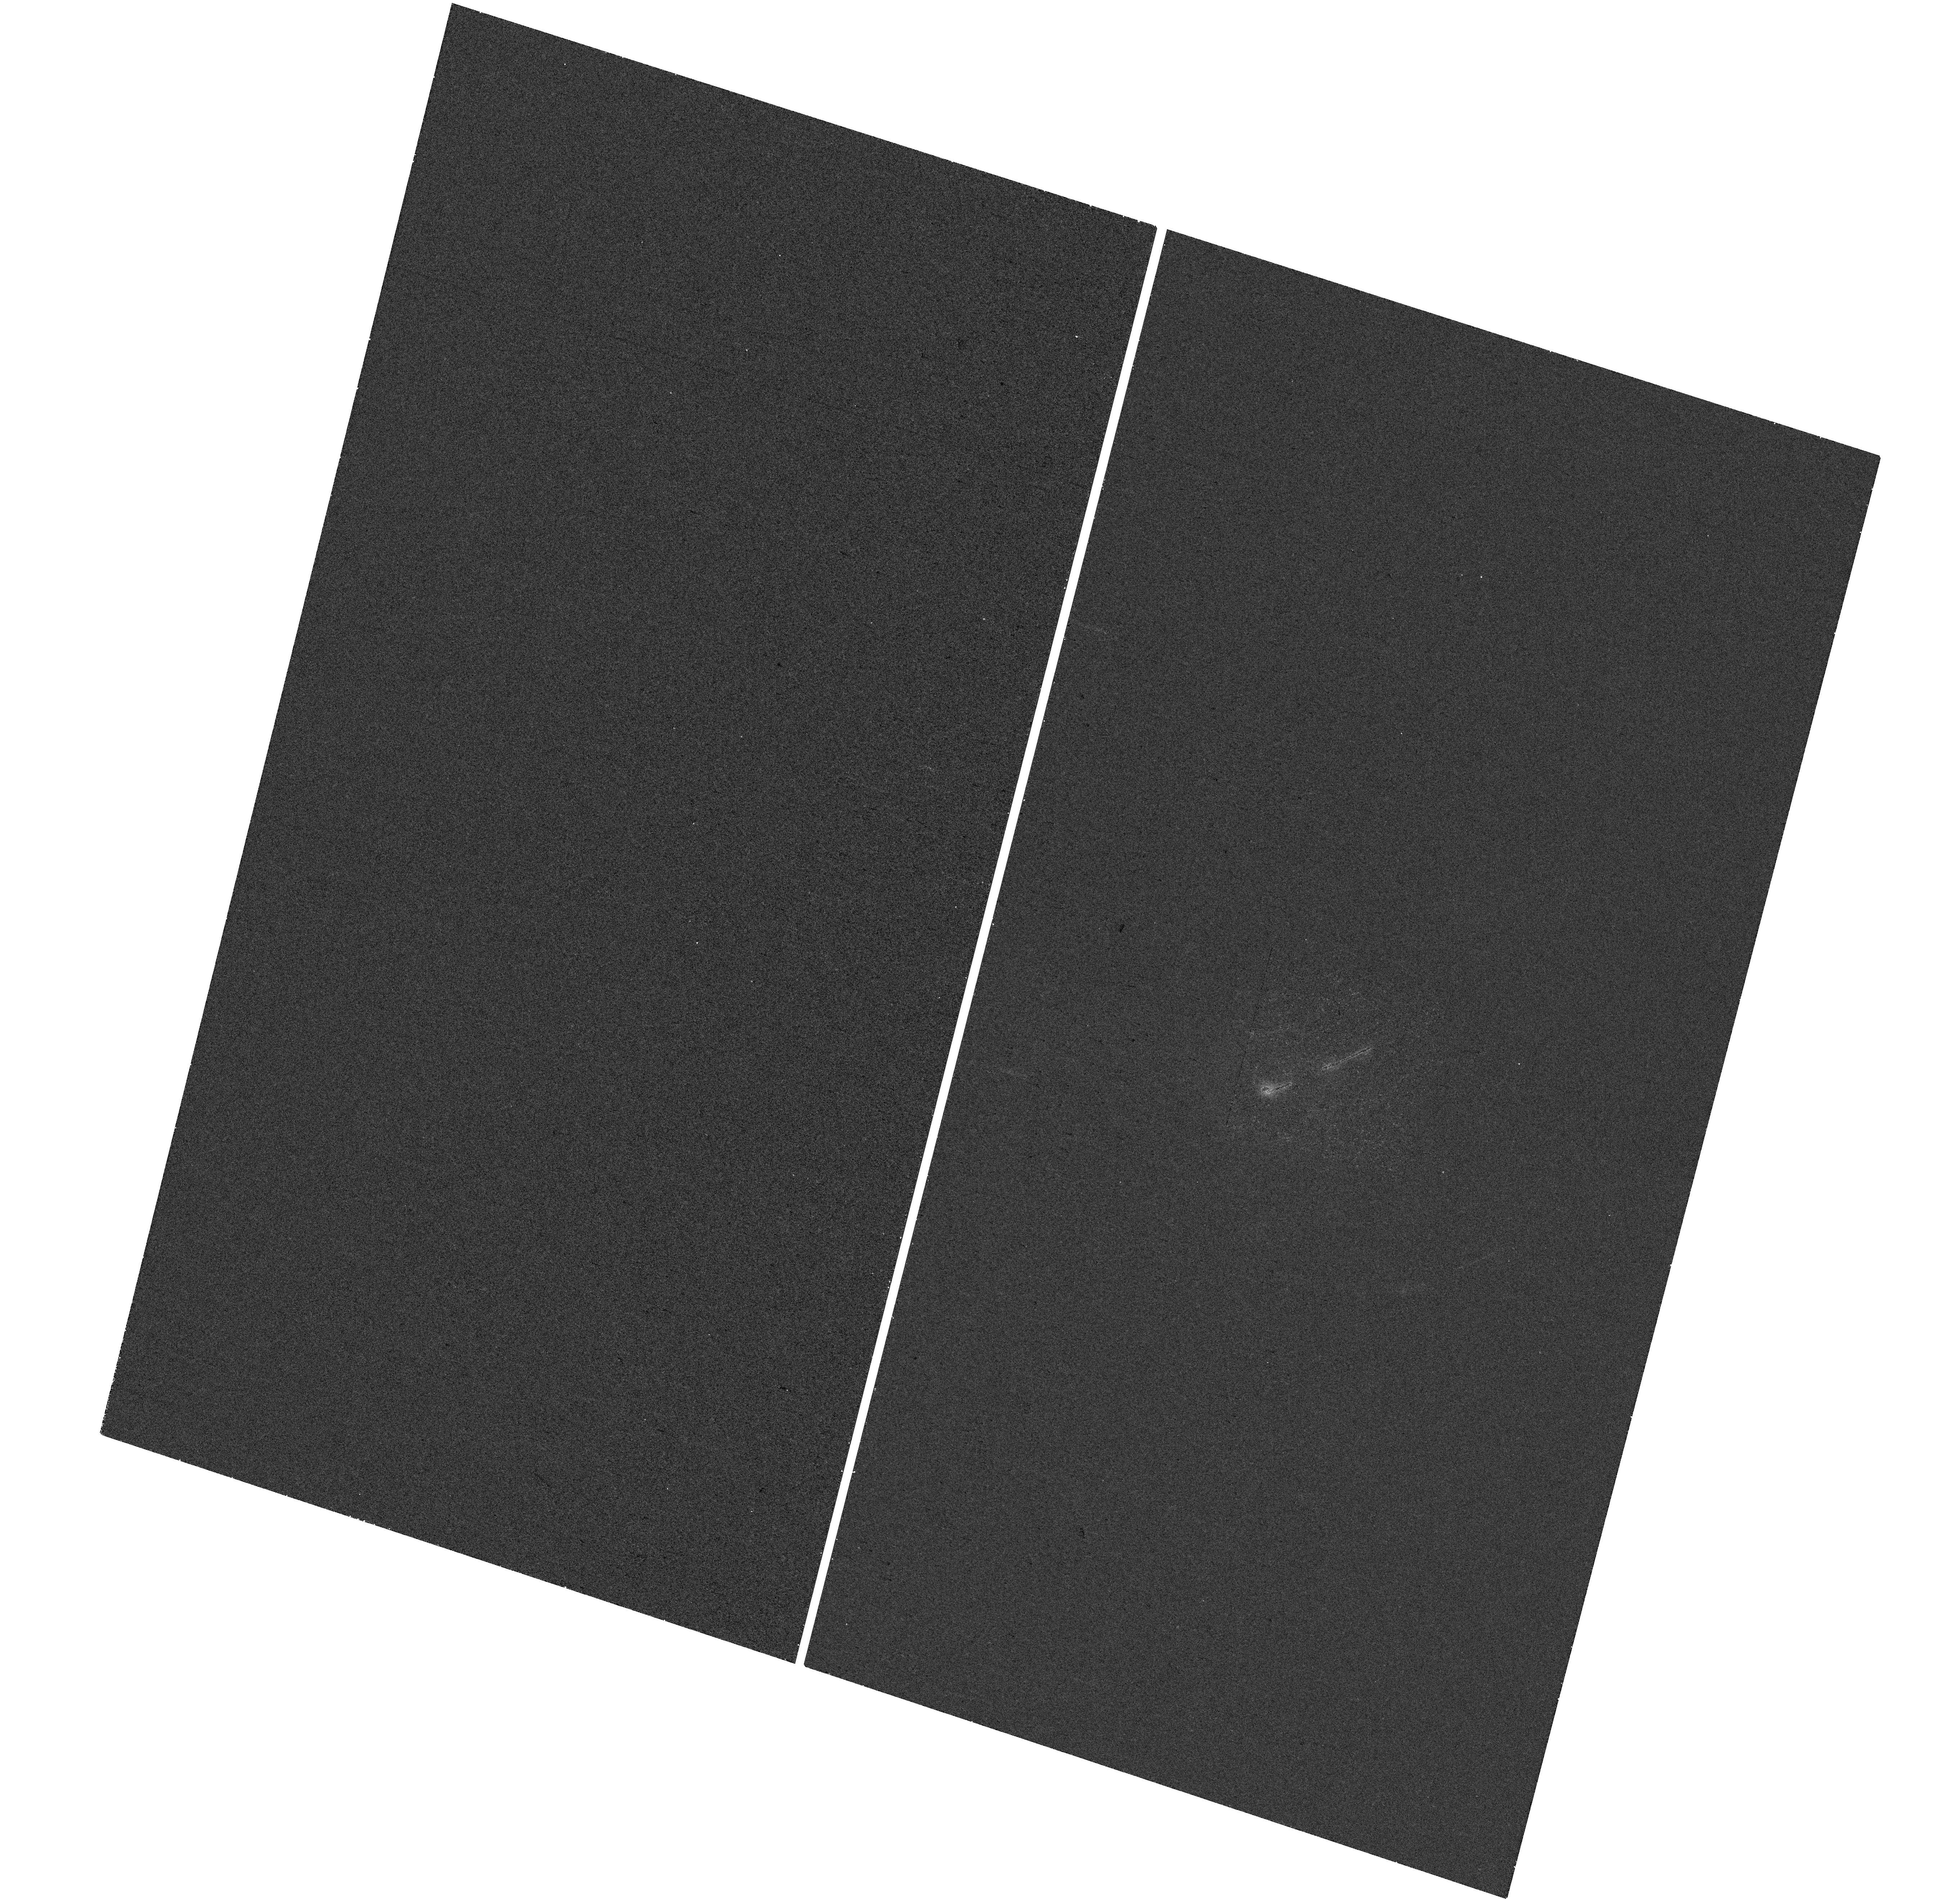
Target: ESO424-12
Instrument: WFC3/UVIS
Filter: F225W
Exposure: 18 min
Observation ID: hst_16241_92_wfc3_uvis_f225w_ieag92

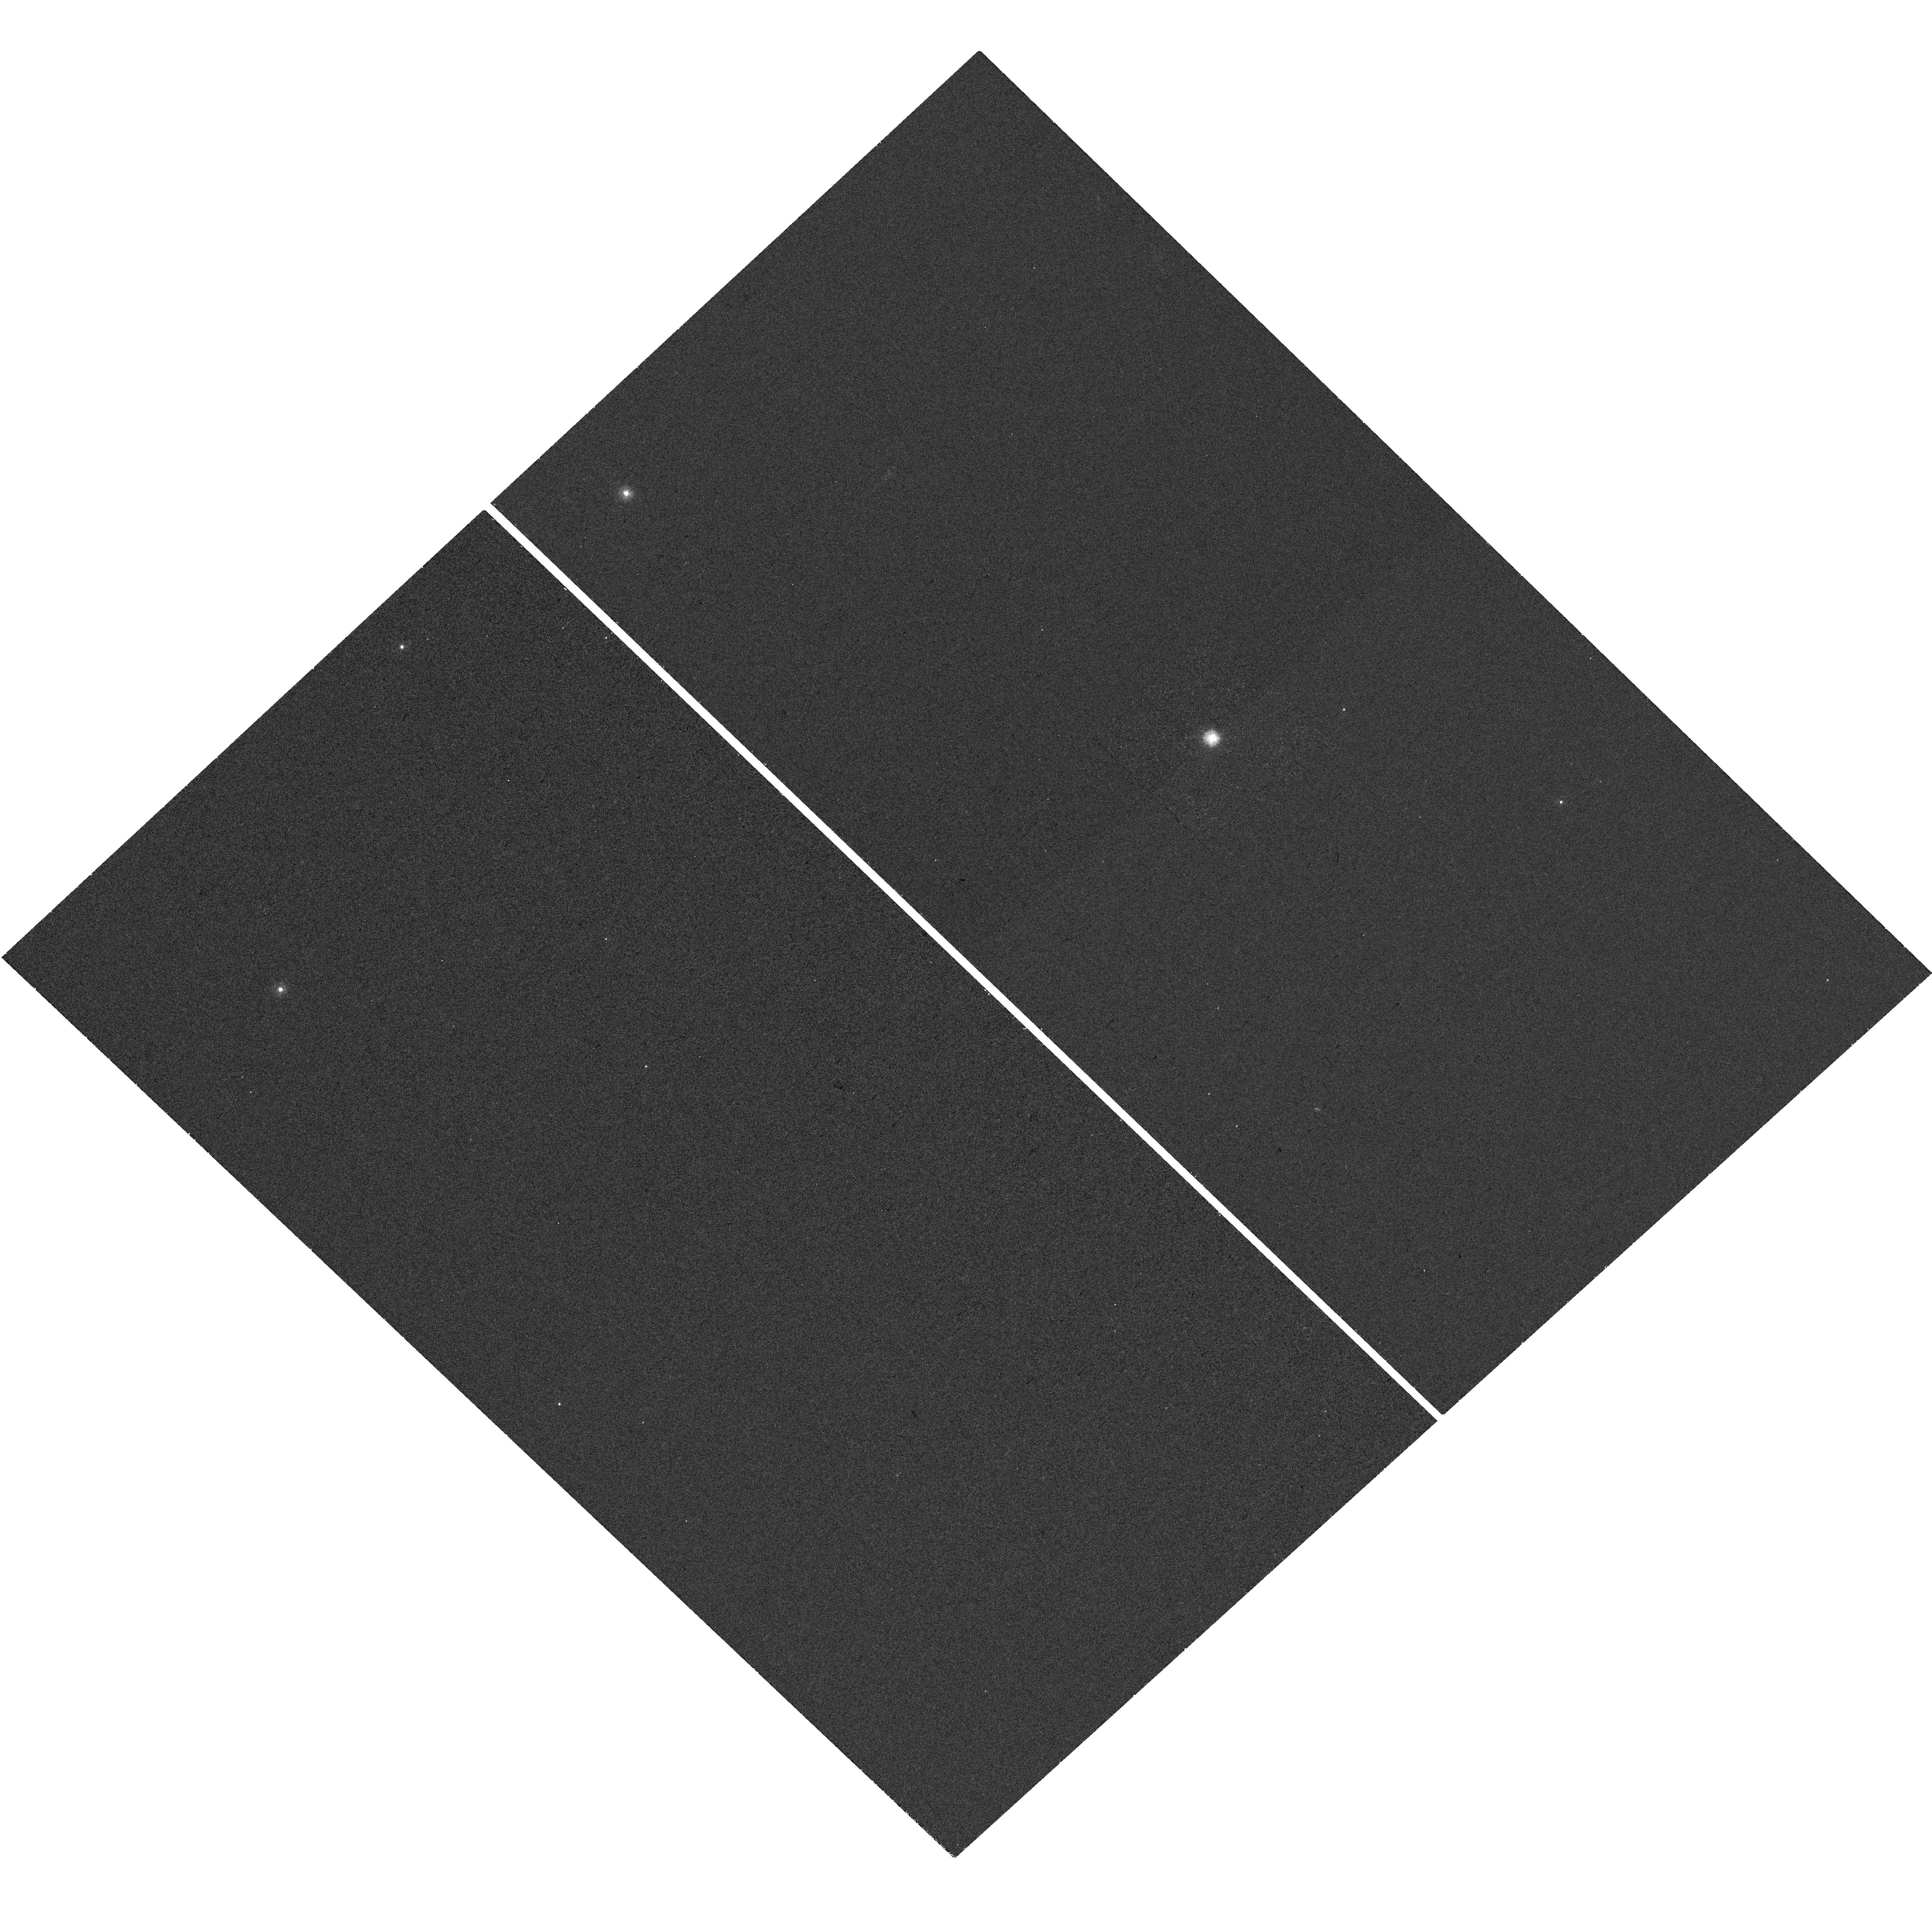
Target: 3C382
Instrument: WFC3/UVIS
Filter: F225W
Exposure: 18 min
Observation ID: hst_16241_87_wfc3_uvis_f225w_ieag87

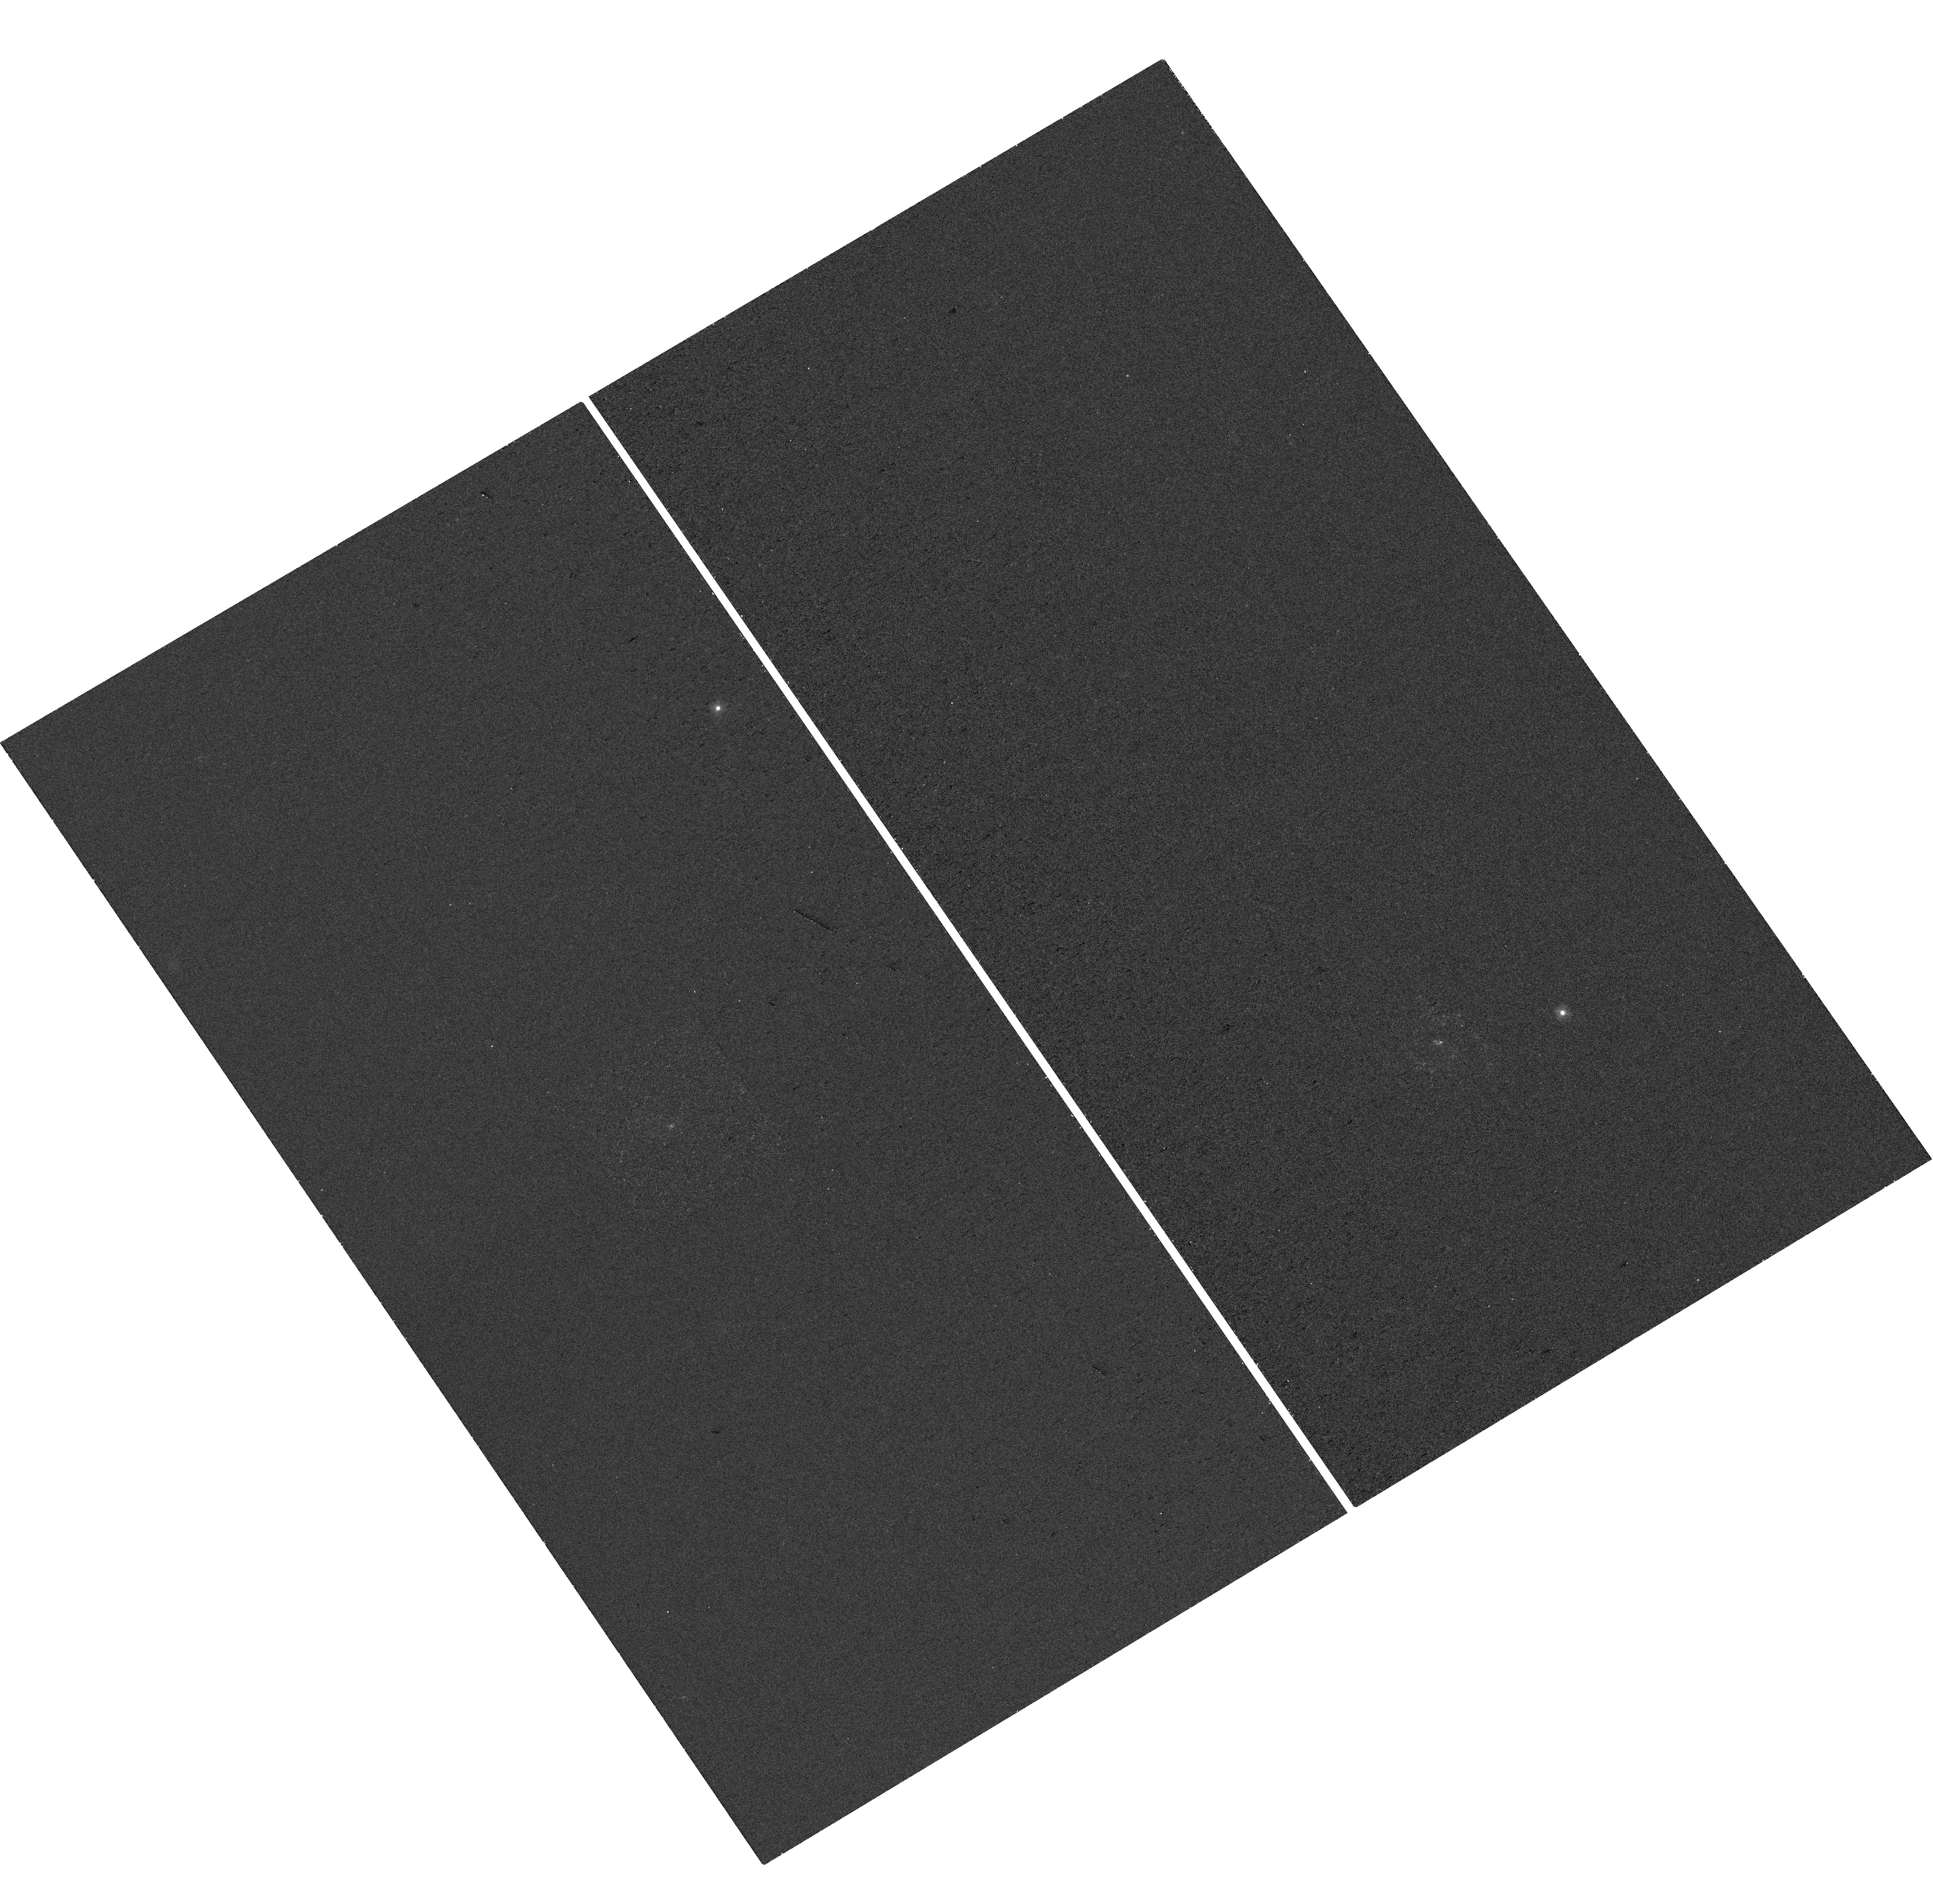
Target: ESO121-28
Instrument: WFC3/UVIS
Filter: F225W
Exposure: 18 min
Observation ID: hst_16241_21_wfc3_uvis_f225w_ieag21

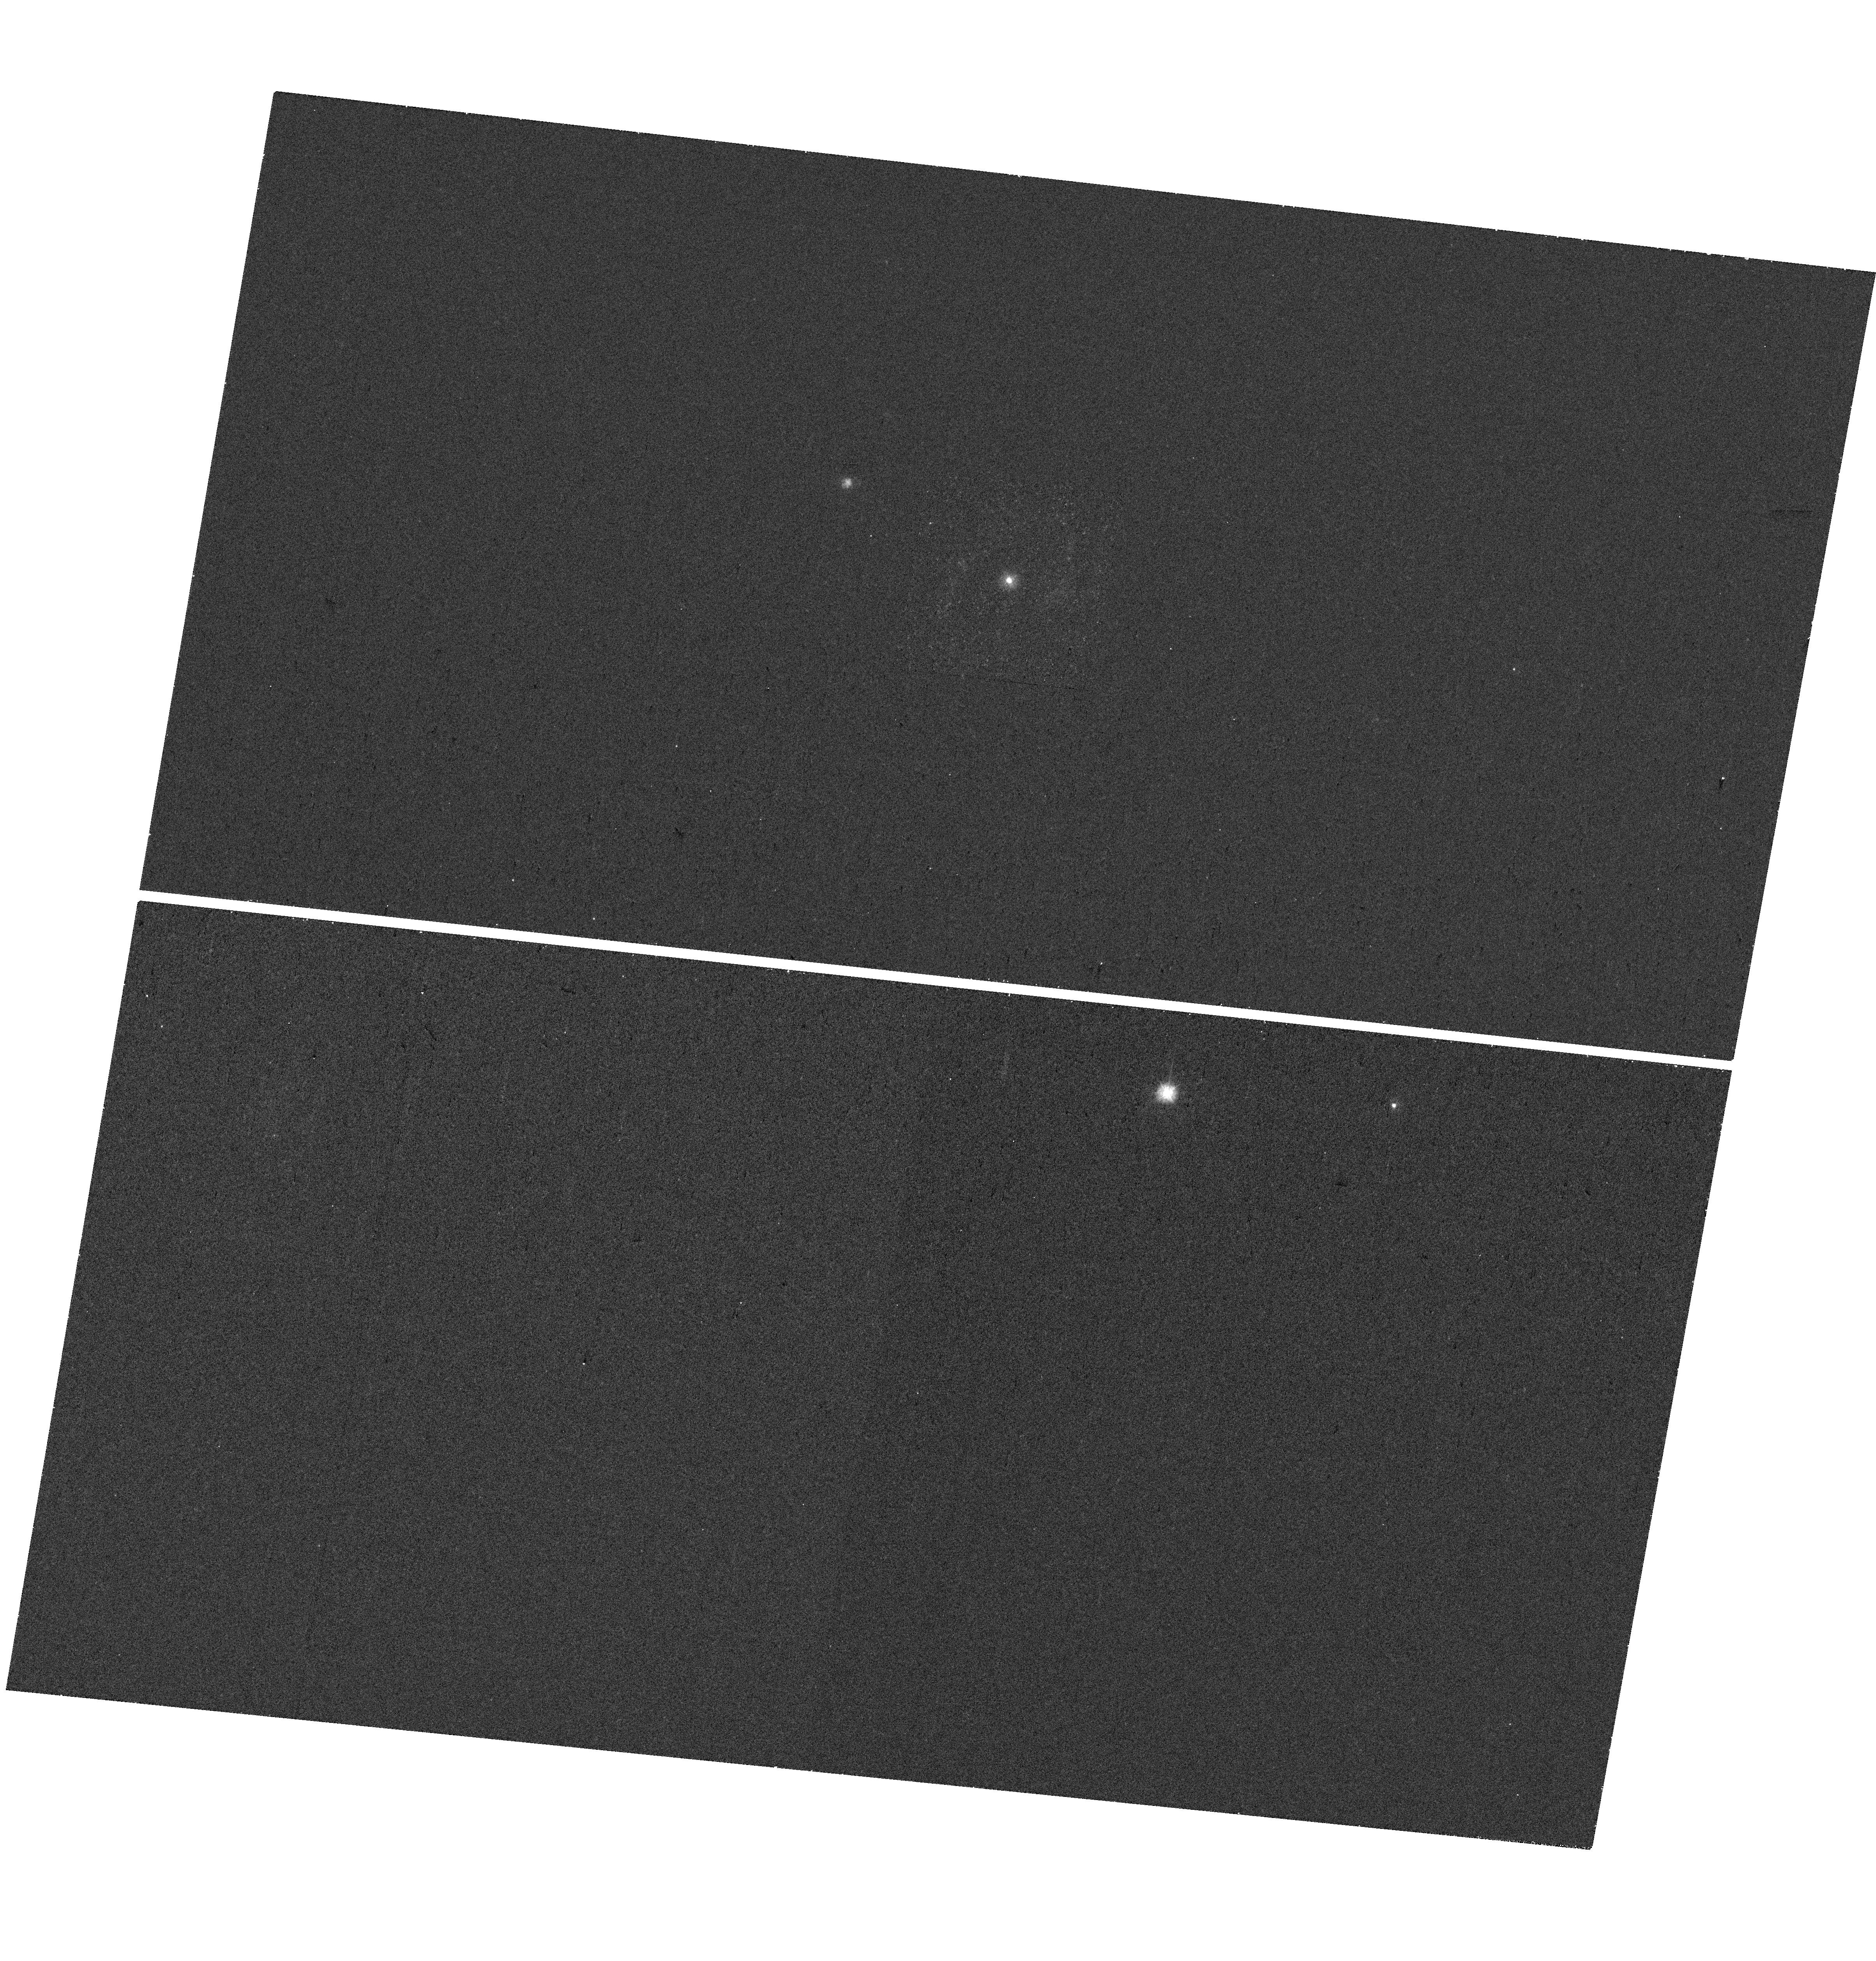
Target: 2MASXJ00014596-7657144
Instrument: WFC3/UVIS
Filter: F225W
Exposure: 18 min
Observation ID: hst_16241_0f_wfc3_uvis_f225w_ieag0f

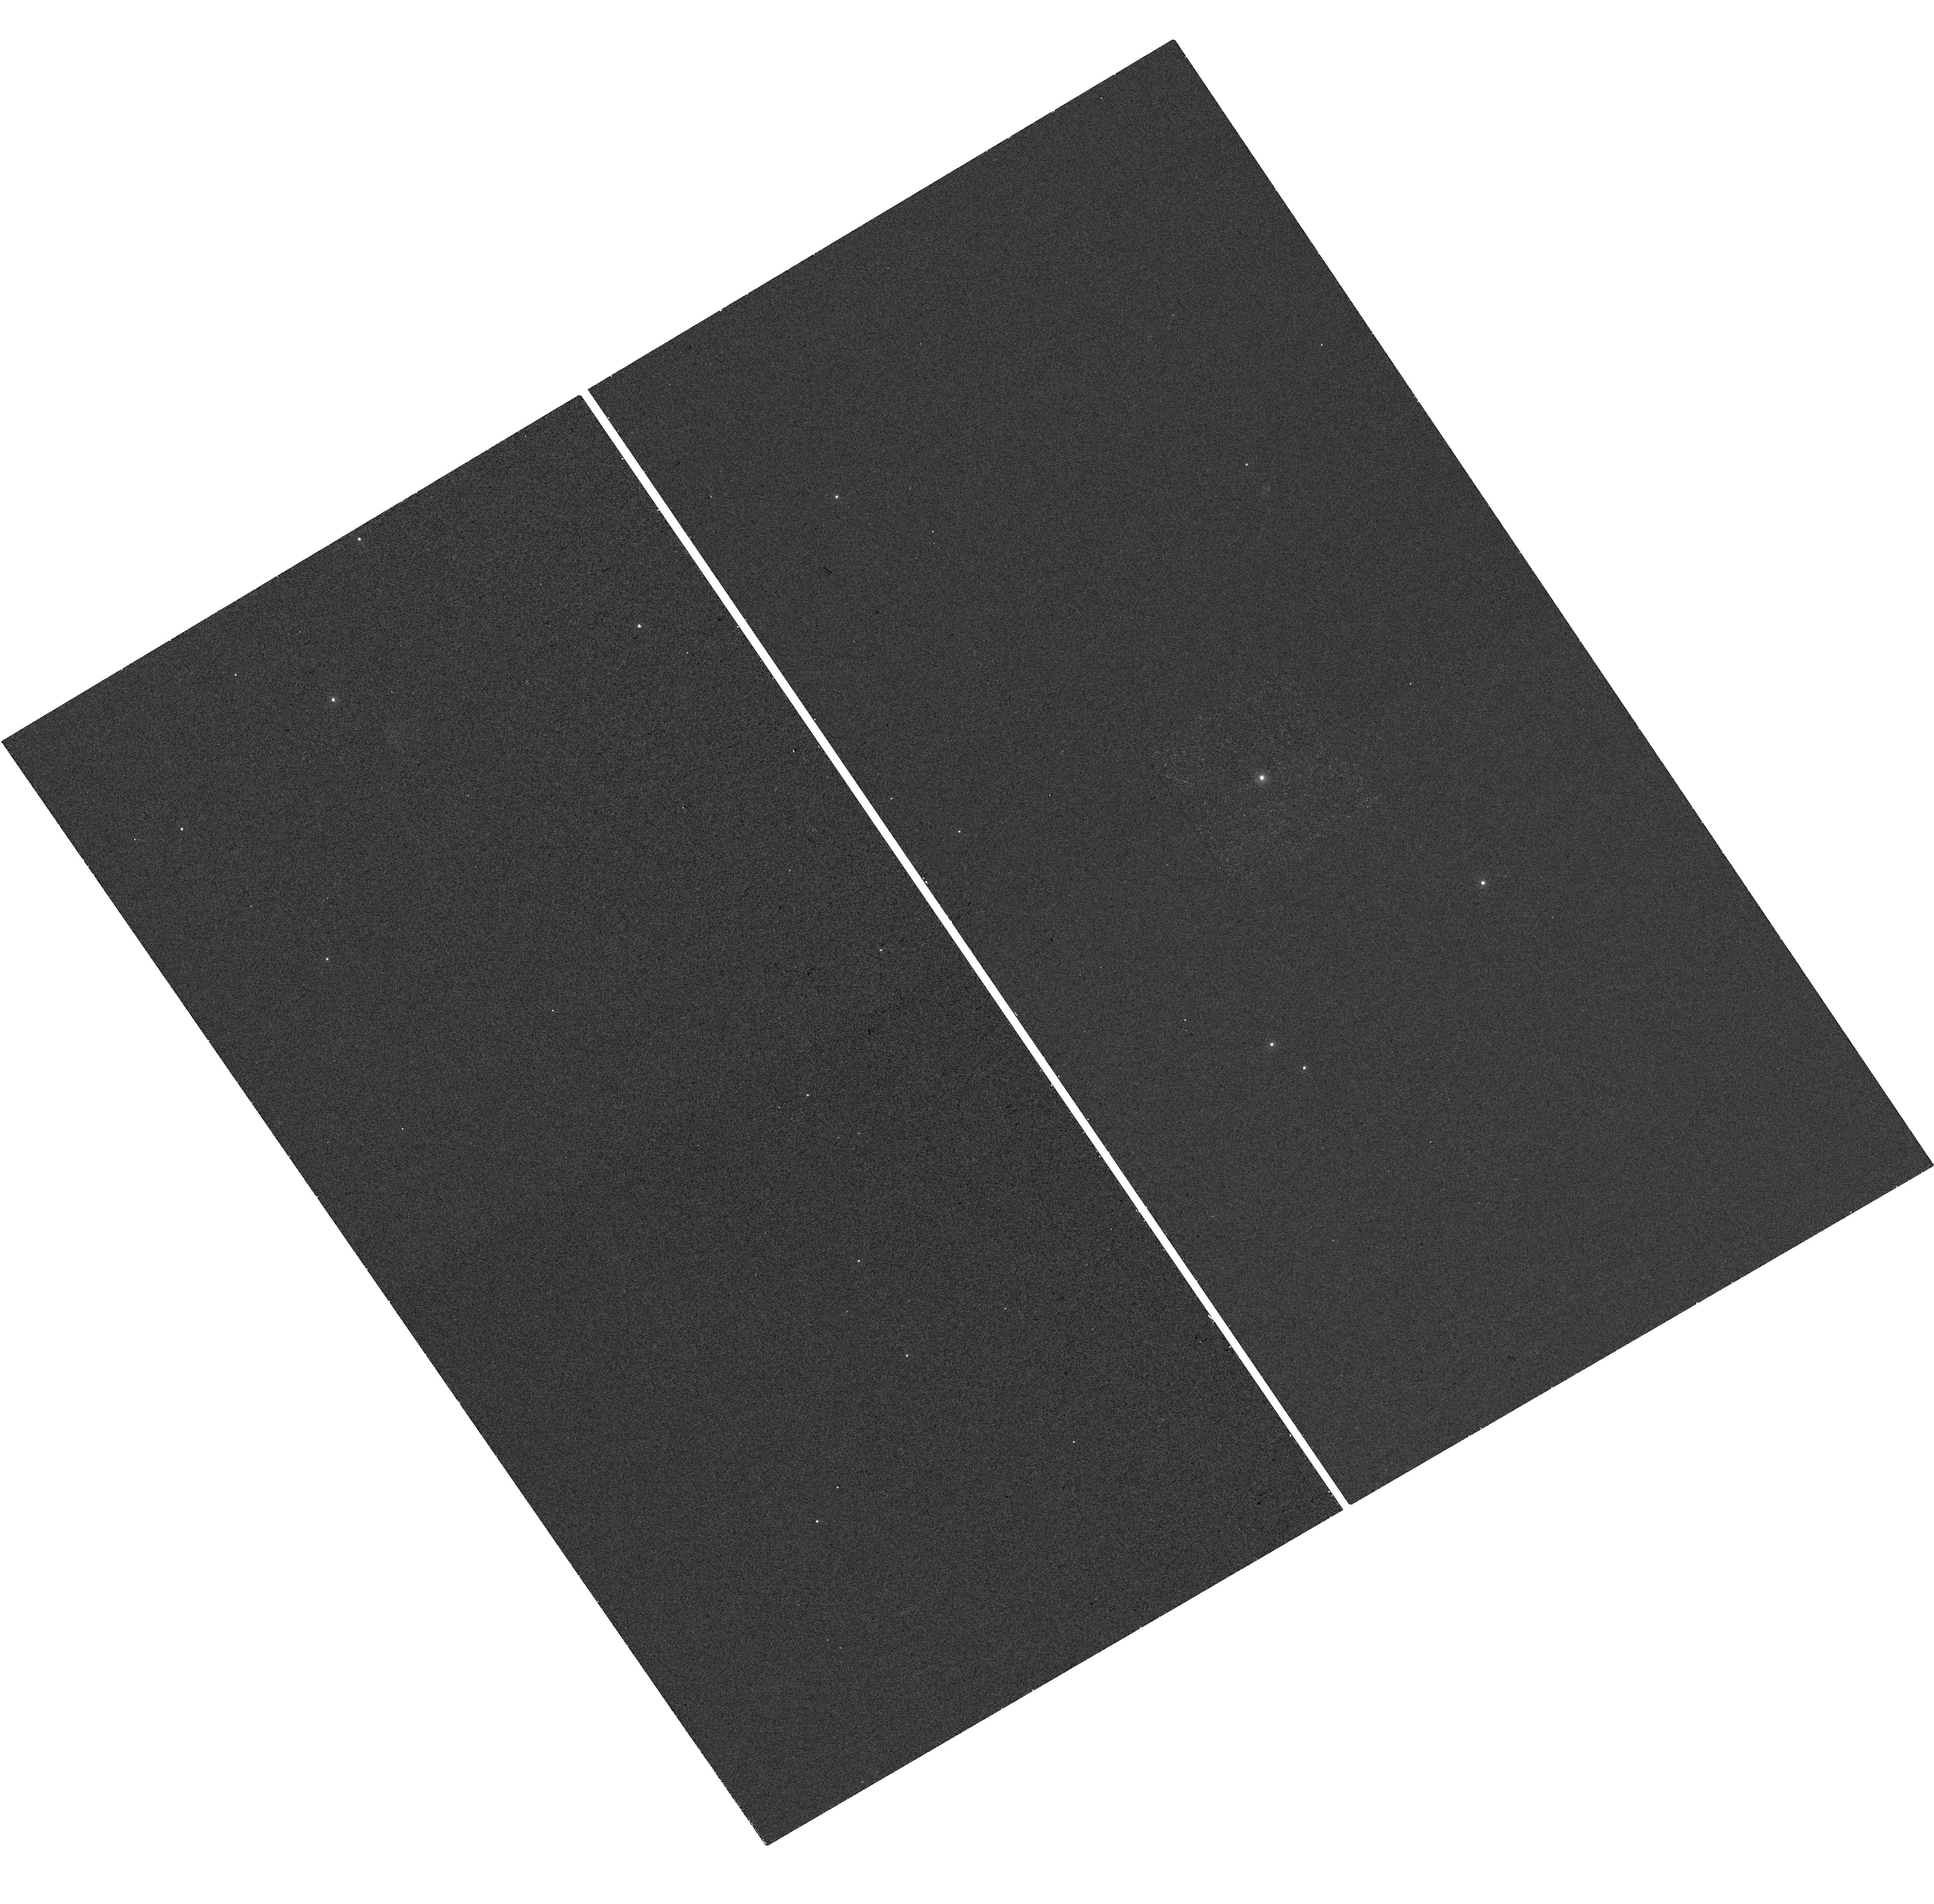
Target: 2MASX-J08185772-2252364
Instrument: WFC3/UVIS
Filter: F225W
Exposure: 18 min
Observation ID: hst_16241_07_wfc3_uvis_f225w_ieag07

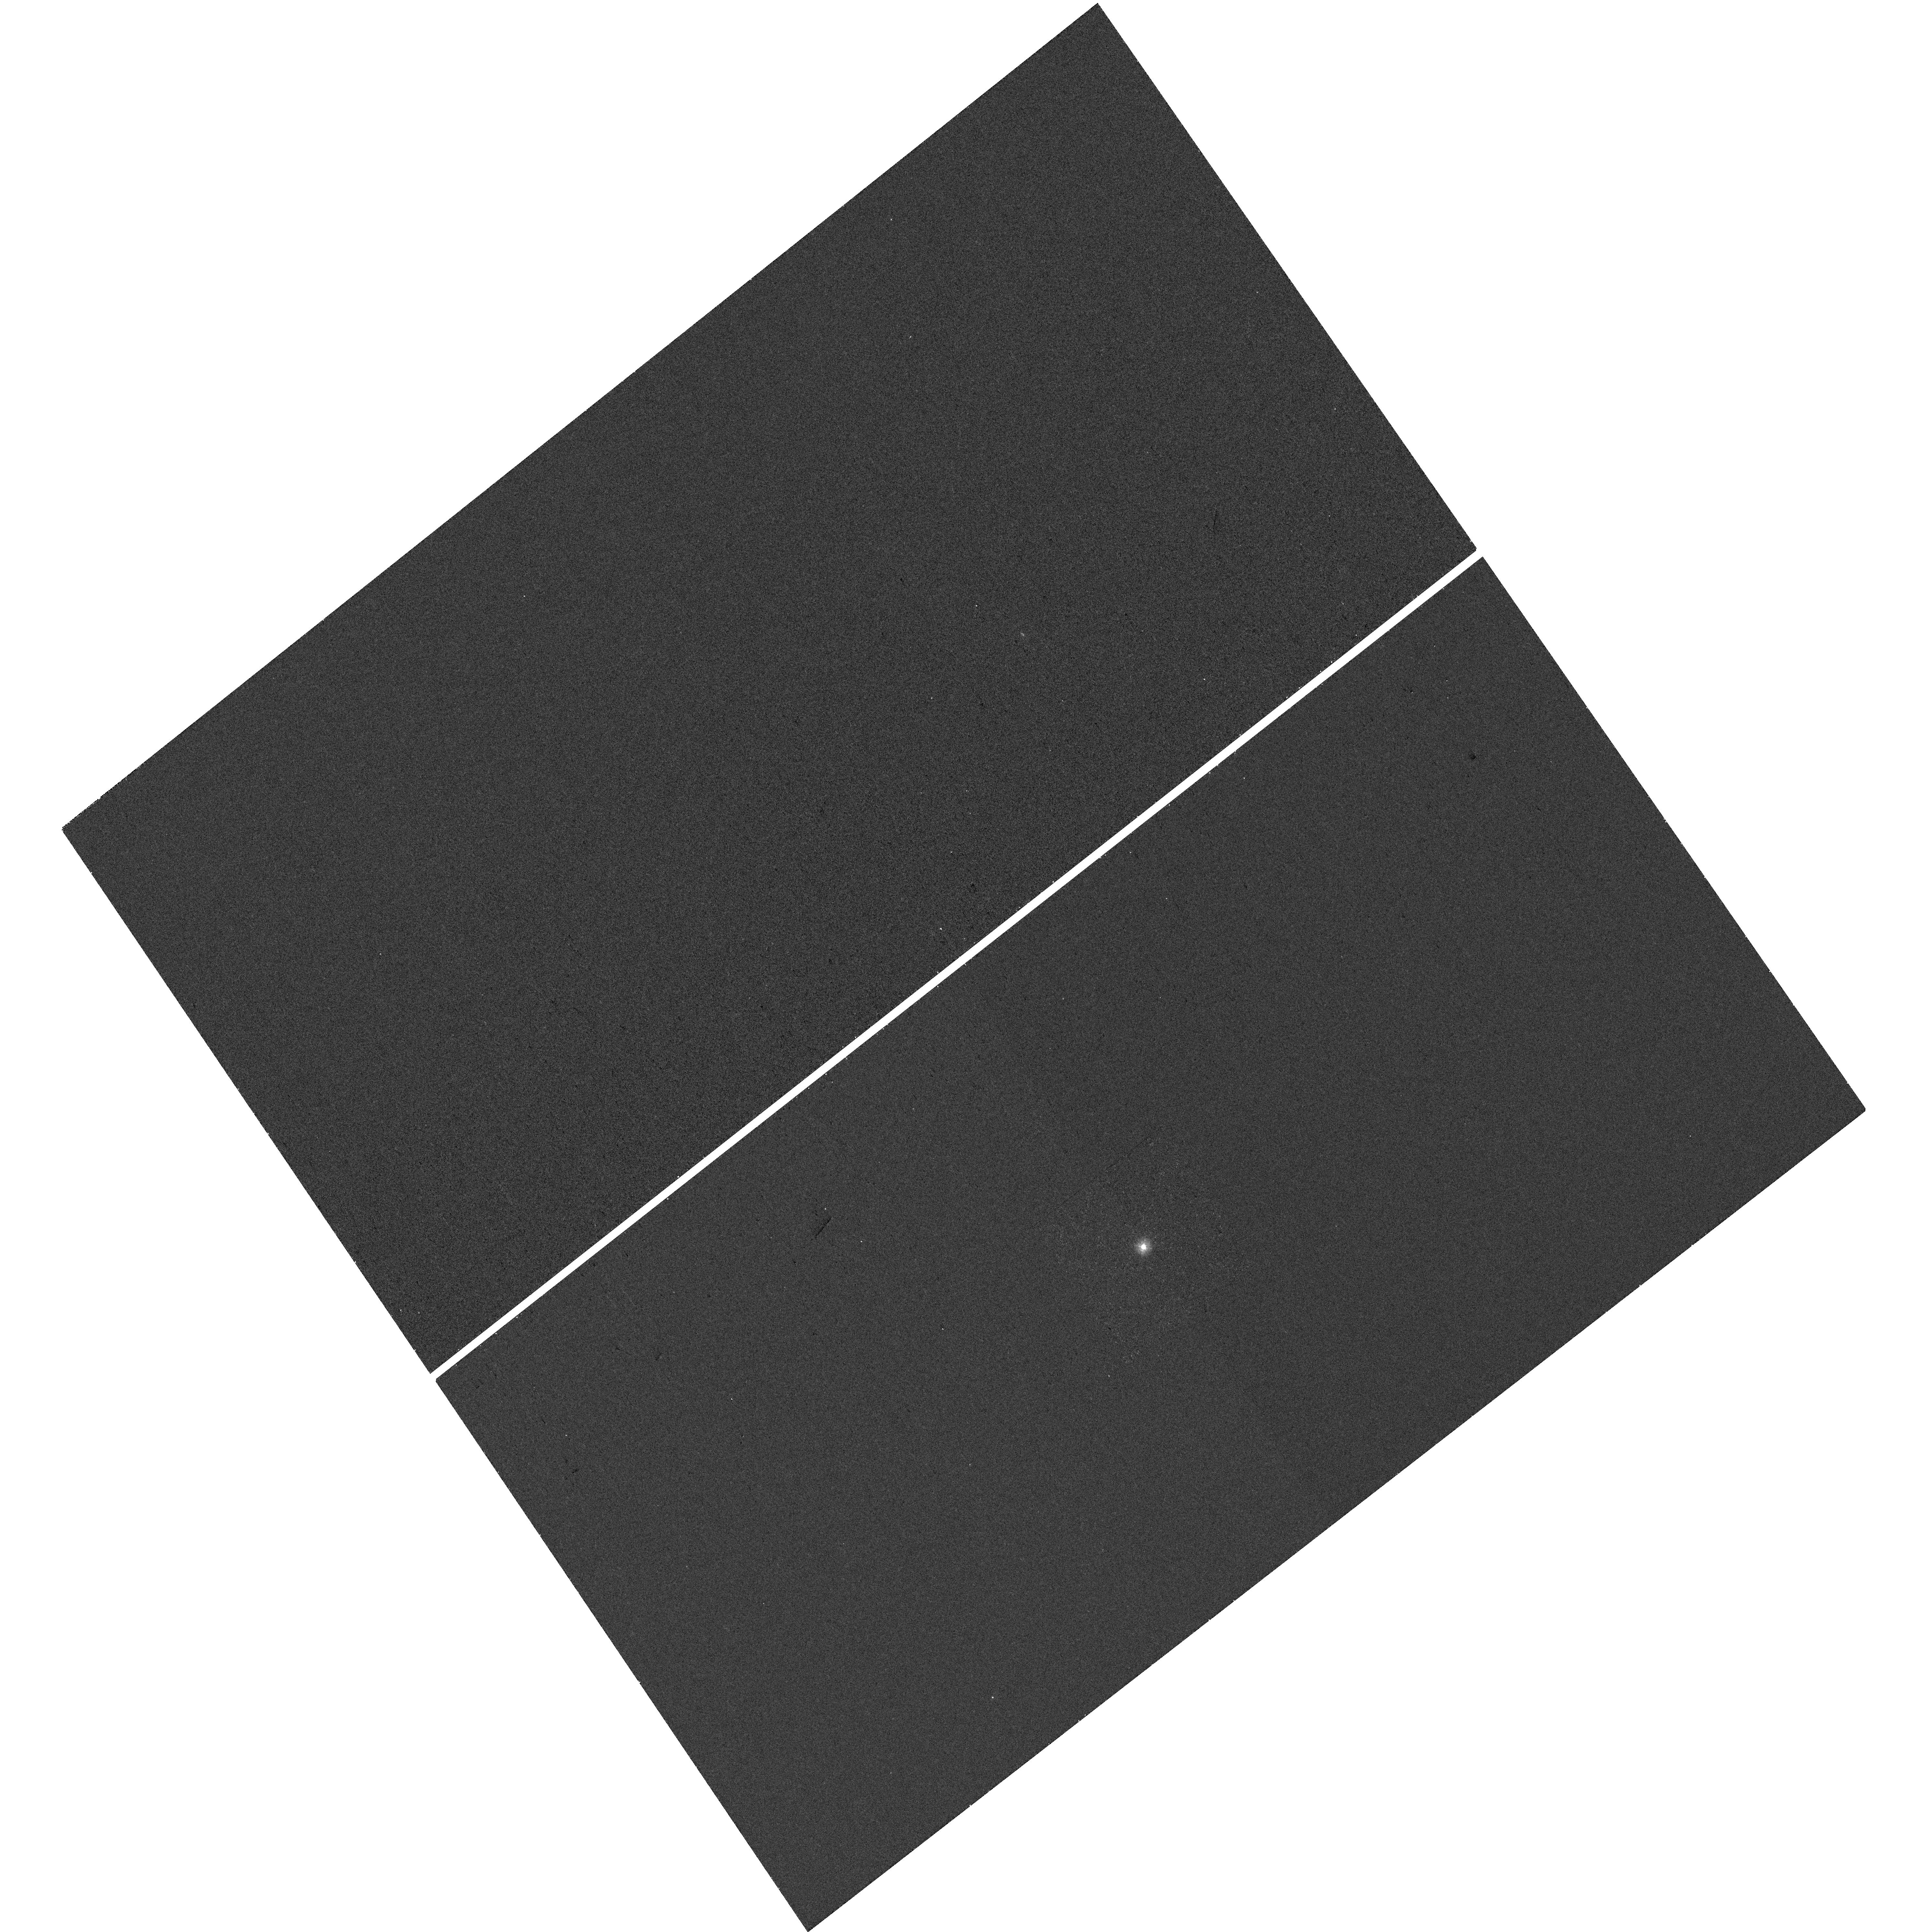
Target: UGC6728
Instrument: WFC3/UVIS
Filter: F225W
Exposure: 18 min
Observation ID: hst_16241_39_wfc3_uvis_f225w_ieag39

A NUV Snapshot Survey of the Nearest Luminous AGN (PI: Koss, Michael J)

Nearby powerful AGN provide the best way to understand the growth of supermassive black holes and their effect on galaxies. The Swift-BAT 105-month survey, with its all-sky coverage that is insensitive to obscuration up to Compton-thick levels, provides the largest, most complete sample of local (z<0.1) powerful AGN. These AGN have similar luminosities to the distant AGN typically found in deep, pencil-beam Chandra surveys and are thus a critical nearby template for luminous high-redshift AGN. Despite containing the most luminous nearby AGN, only five have have been imaged in the NUV. We propose a snapshot (SNAP) near UV survey (NUV, <3000A) in the F225W filter of the 124 nearest and X-ray brightest AGN with black hole mass measurements from broad line Hbeta with existing V or I-band HST imaging. These sources only have NUV imaging with Swift/UVOT or XMM-Newton/OM where the spatial-resolution is 30x coarser and thus nuclear star formation and PSF emission are impossible to accurately separate. These ~100 pc resolution observations will resolve the power output of local AGN and study the link of nuclear star formation with AGN activity.